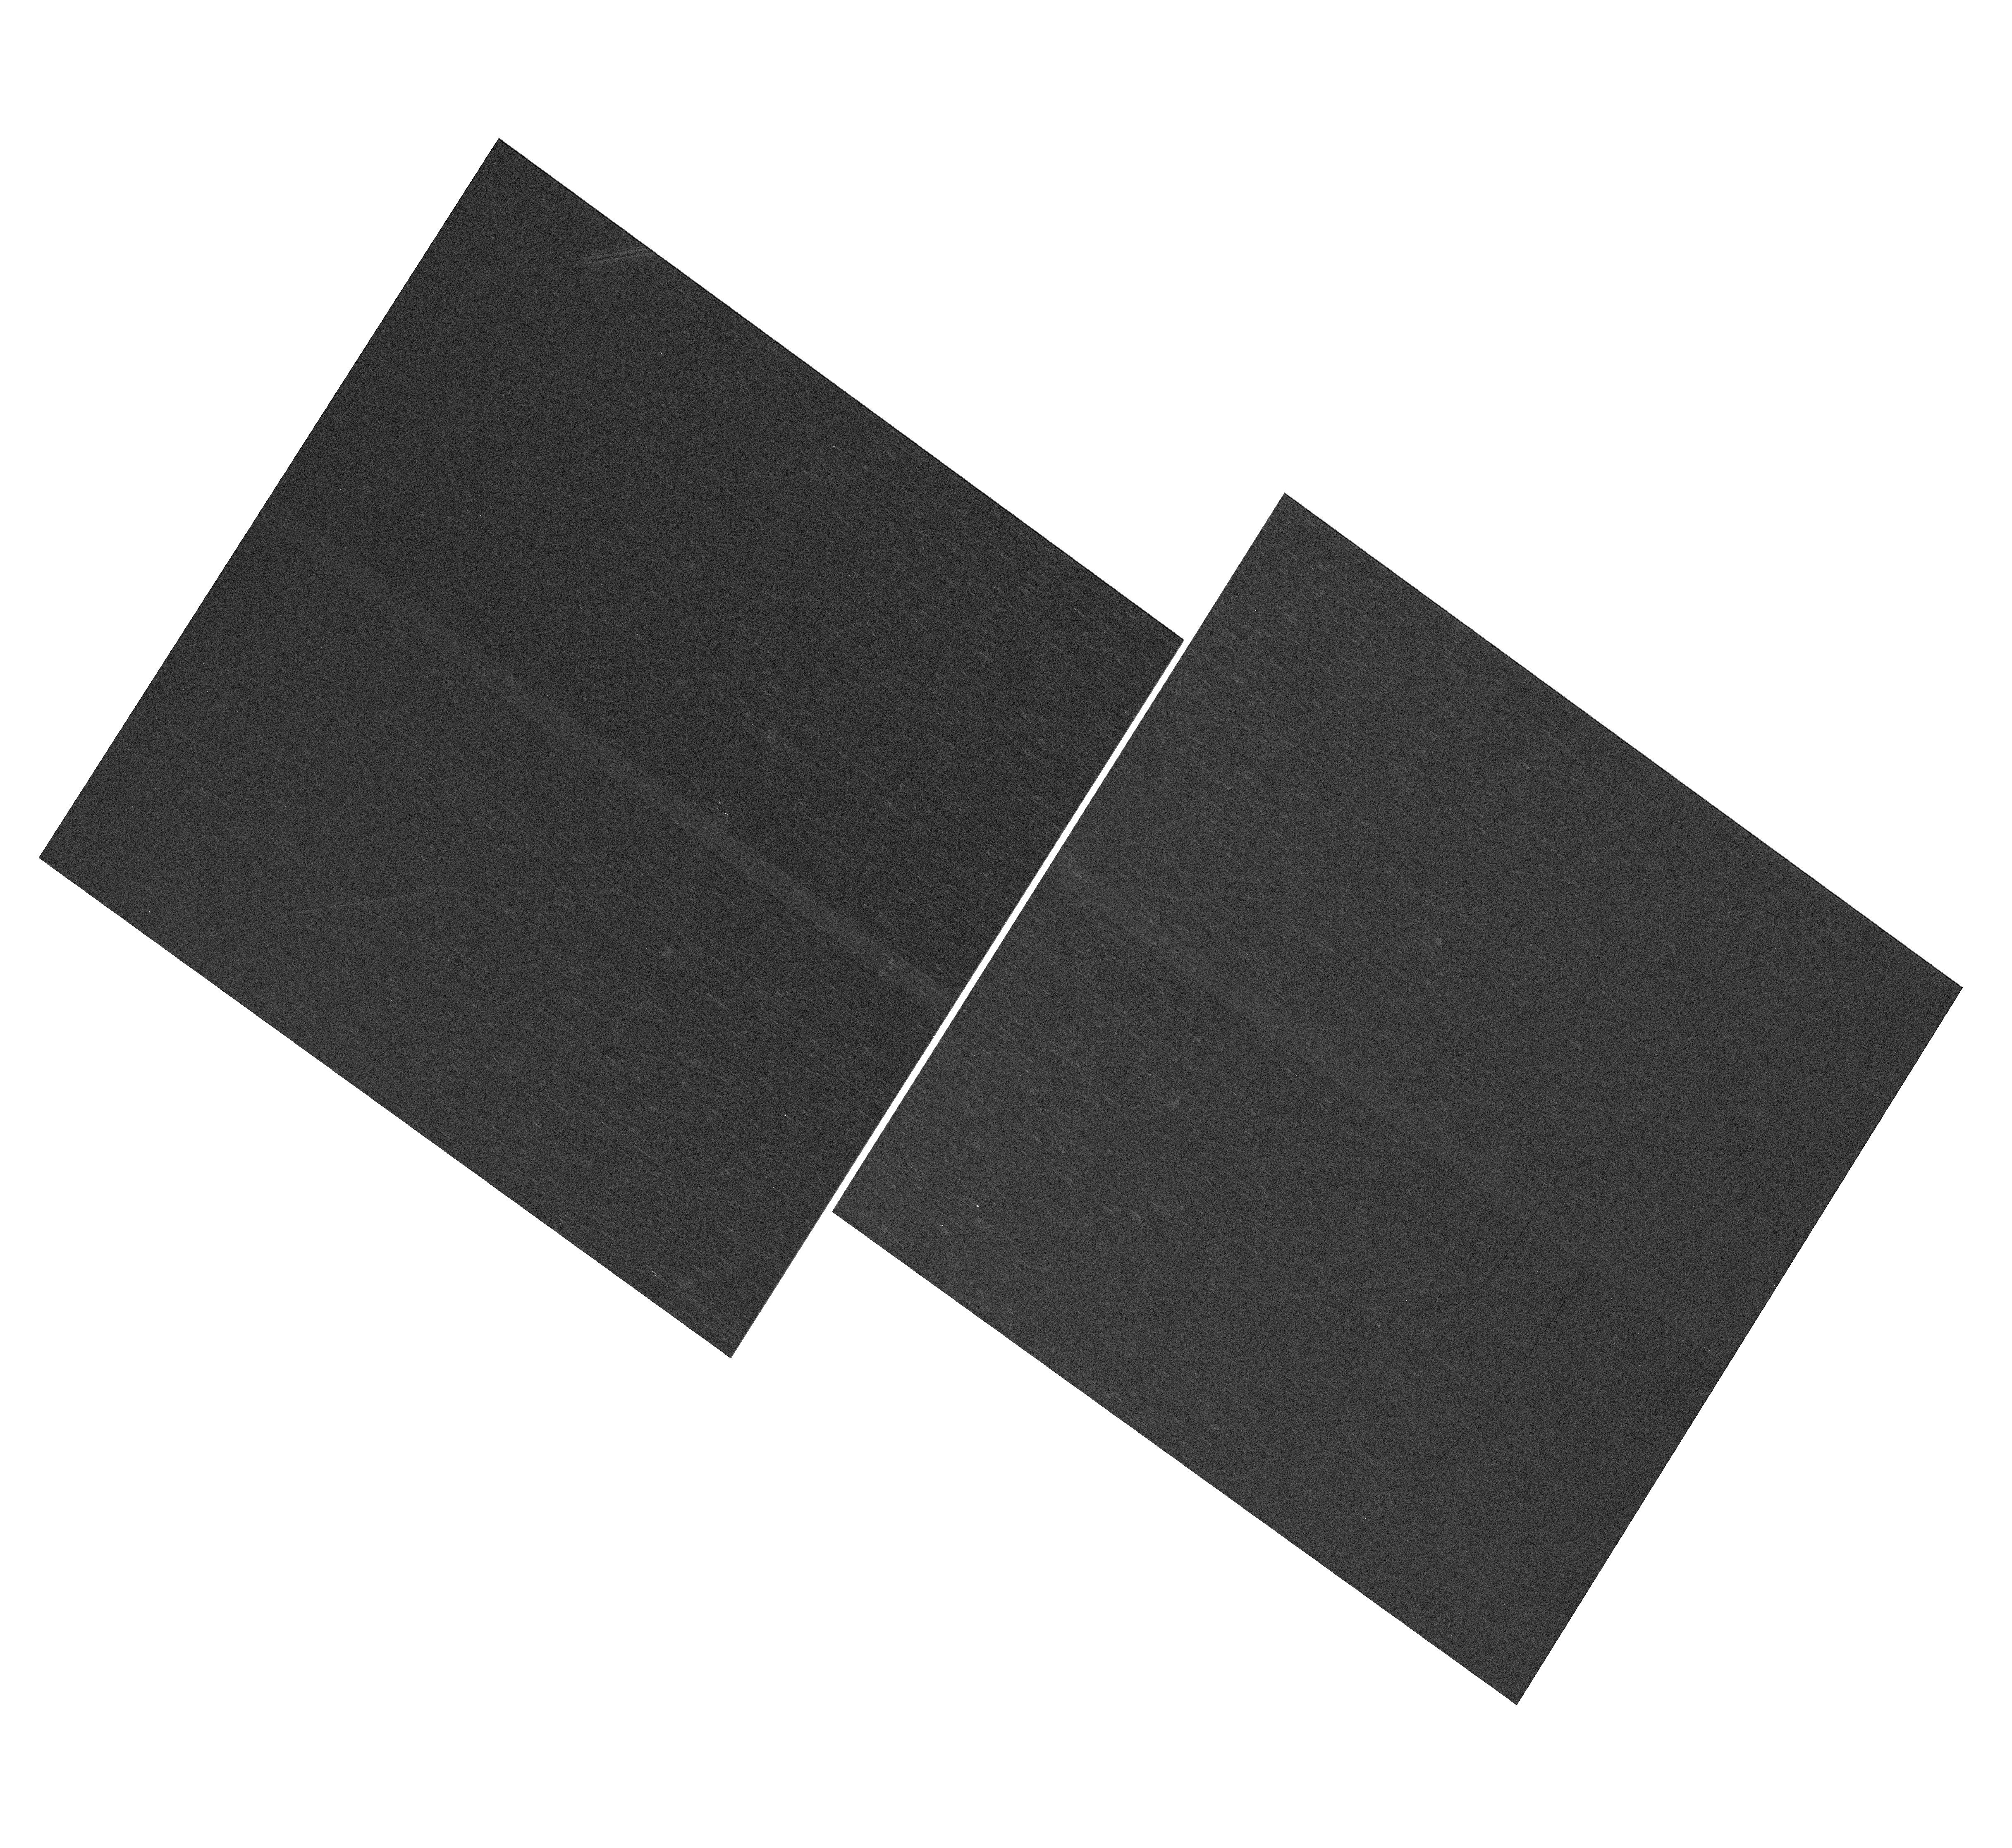
Target: NGC-188-73-SMN
Instrument: WFC3/UVIS
Filter: F410M
Exposure: 4 min
Observation ID: hst_13615_04_wfc3_uvis_f410m_ichl04

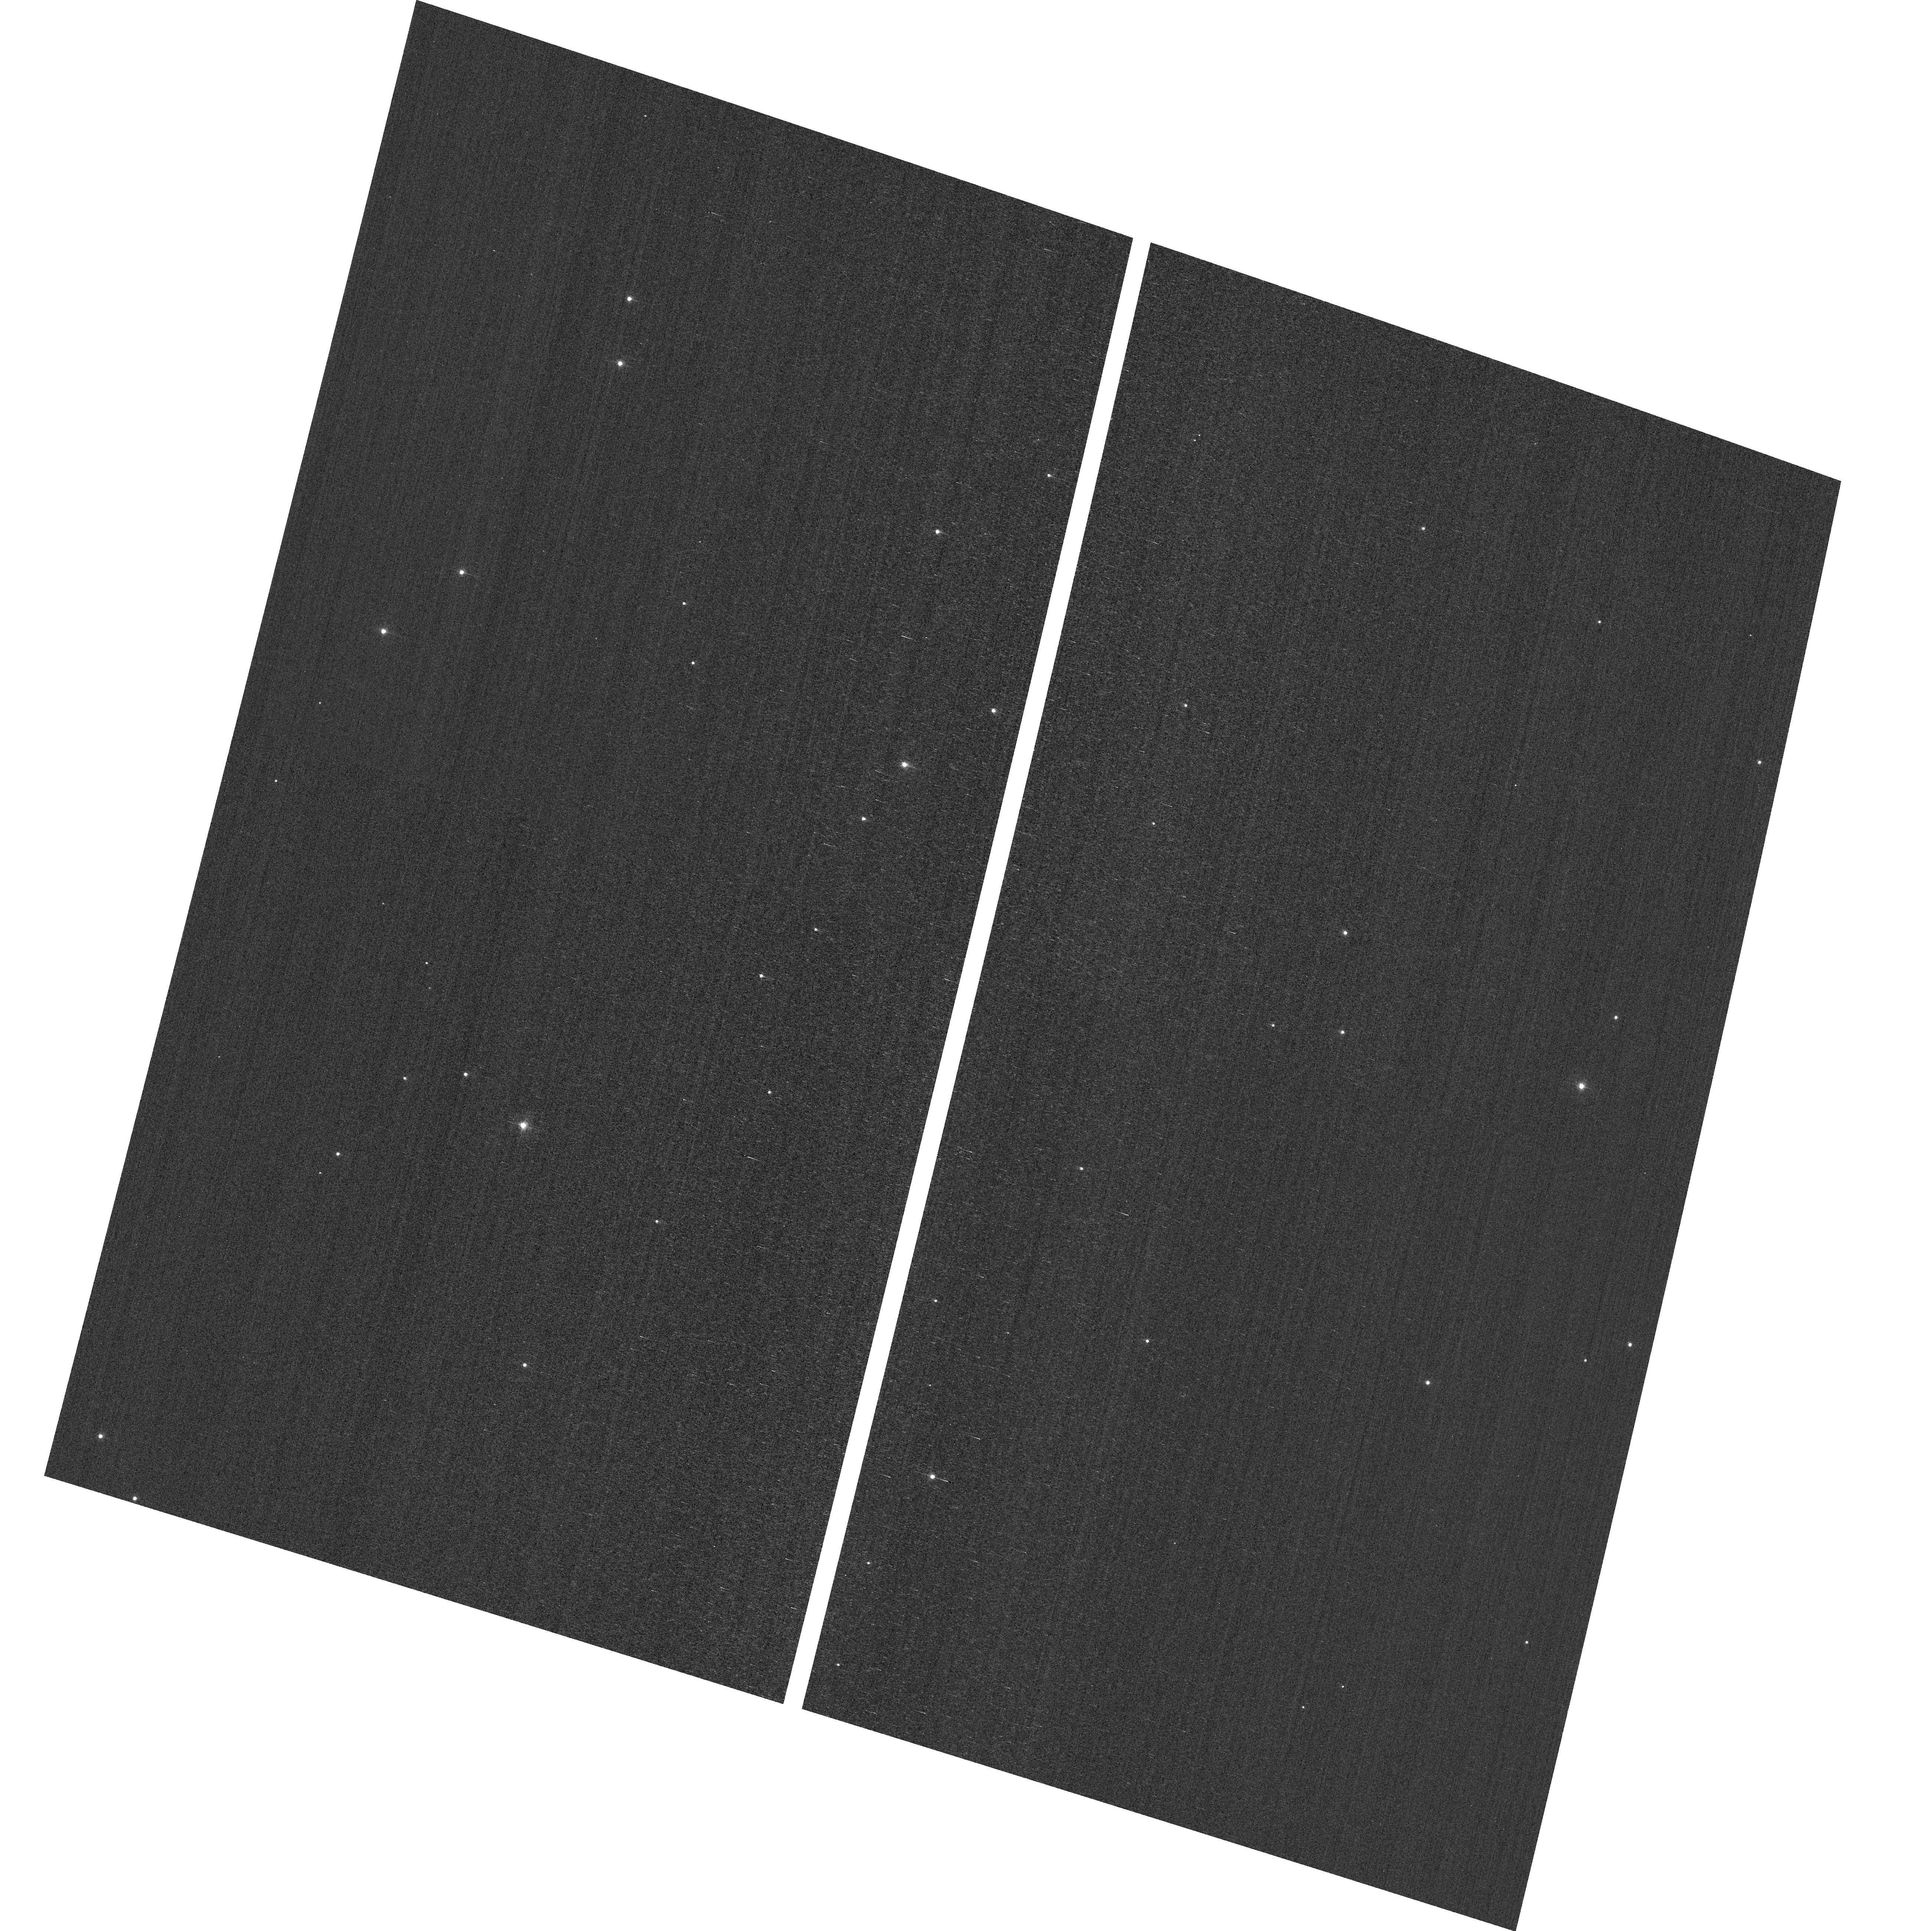
Target: field at RA 12.605°, Dec 85.215°
Instrument: ACS/WFC
Filter: F502N
Exposure: 3 min
Observation ID: hst_13615_07_acs_wfc_f502n_jchl07

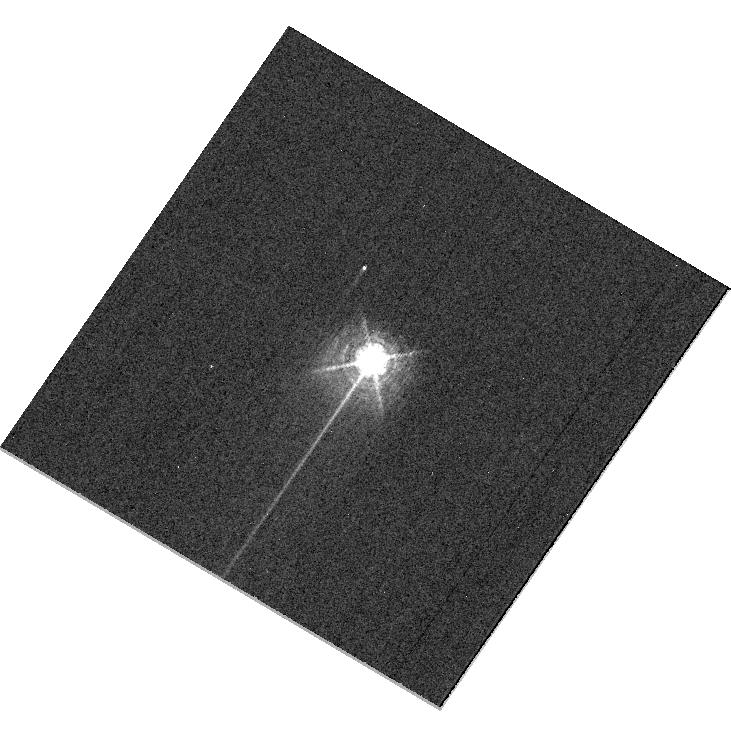
Target: HD160620
Instrument: WFC3/UVIS
Filter: F469N
Exposure: 6 min
Observation ID: hst_13615_05_wfc3_uvis_f469n_ichl05

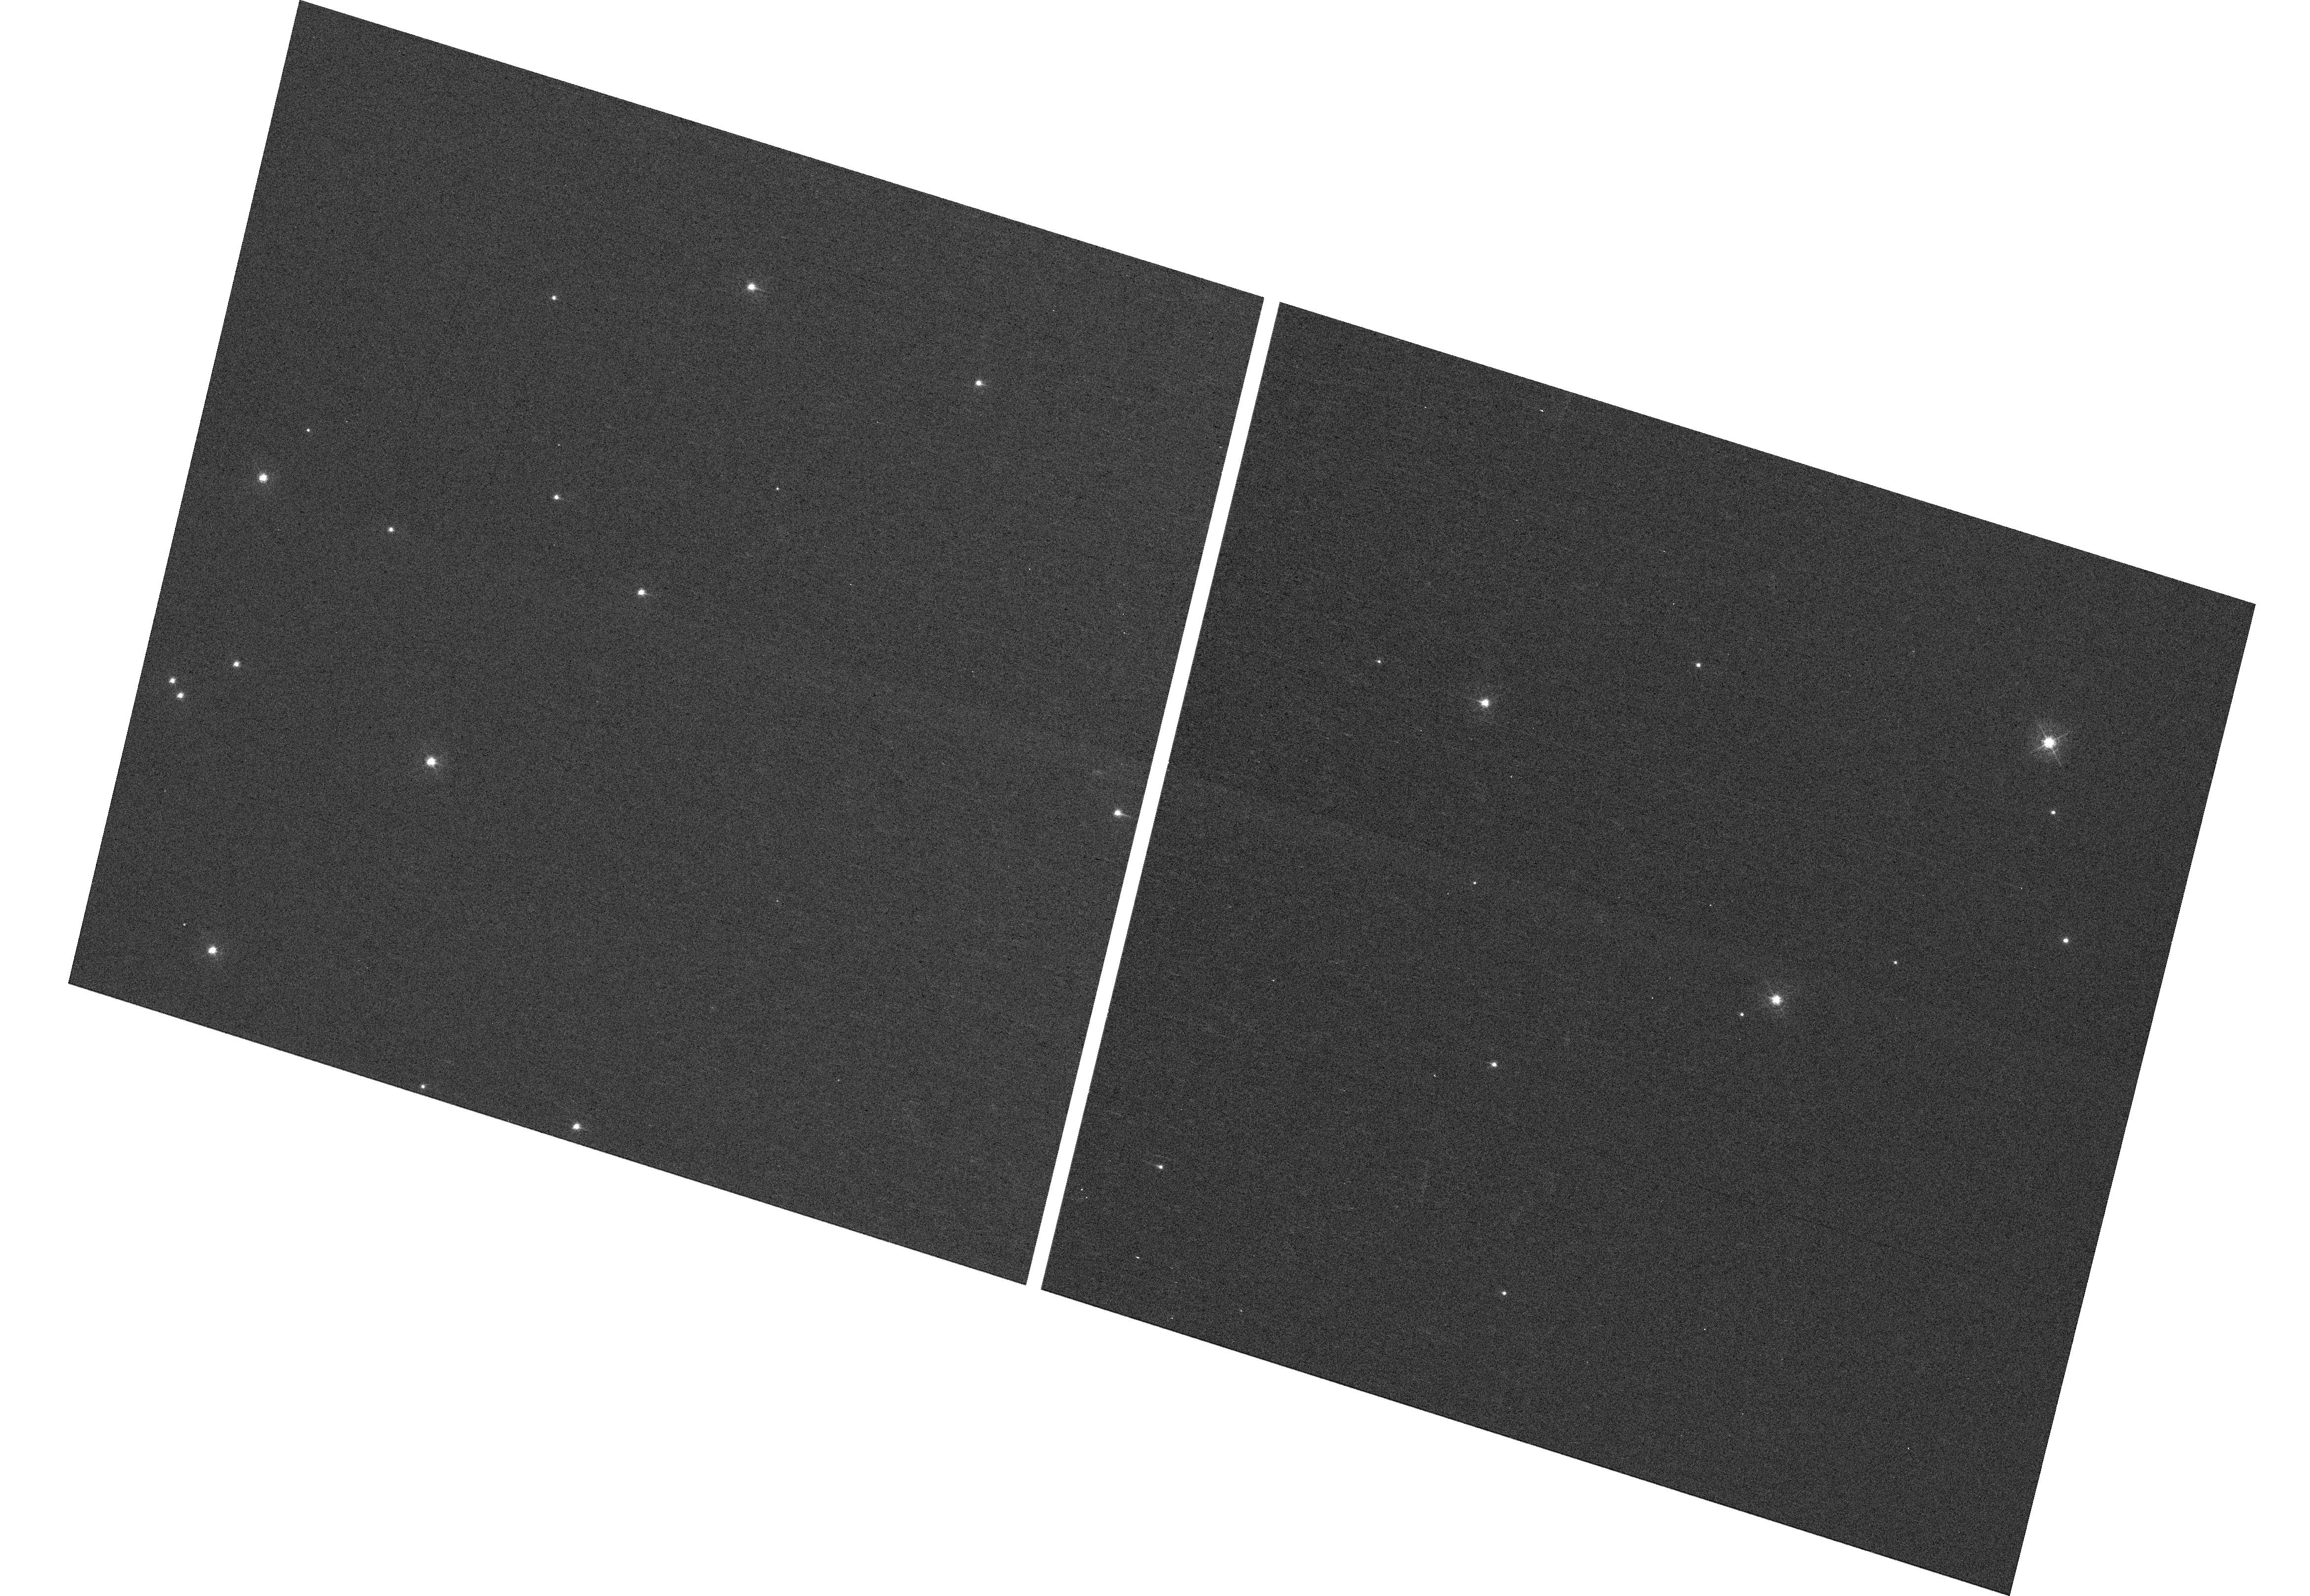
Target: NGC-188-73-SMN
Instrument: WFC3/UVIS
Filter: F410M
Exposure: 7 min
Observation ID: hst_13615_08_wfc3_uvis_f410m_ichl08

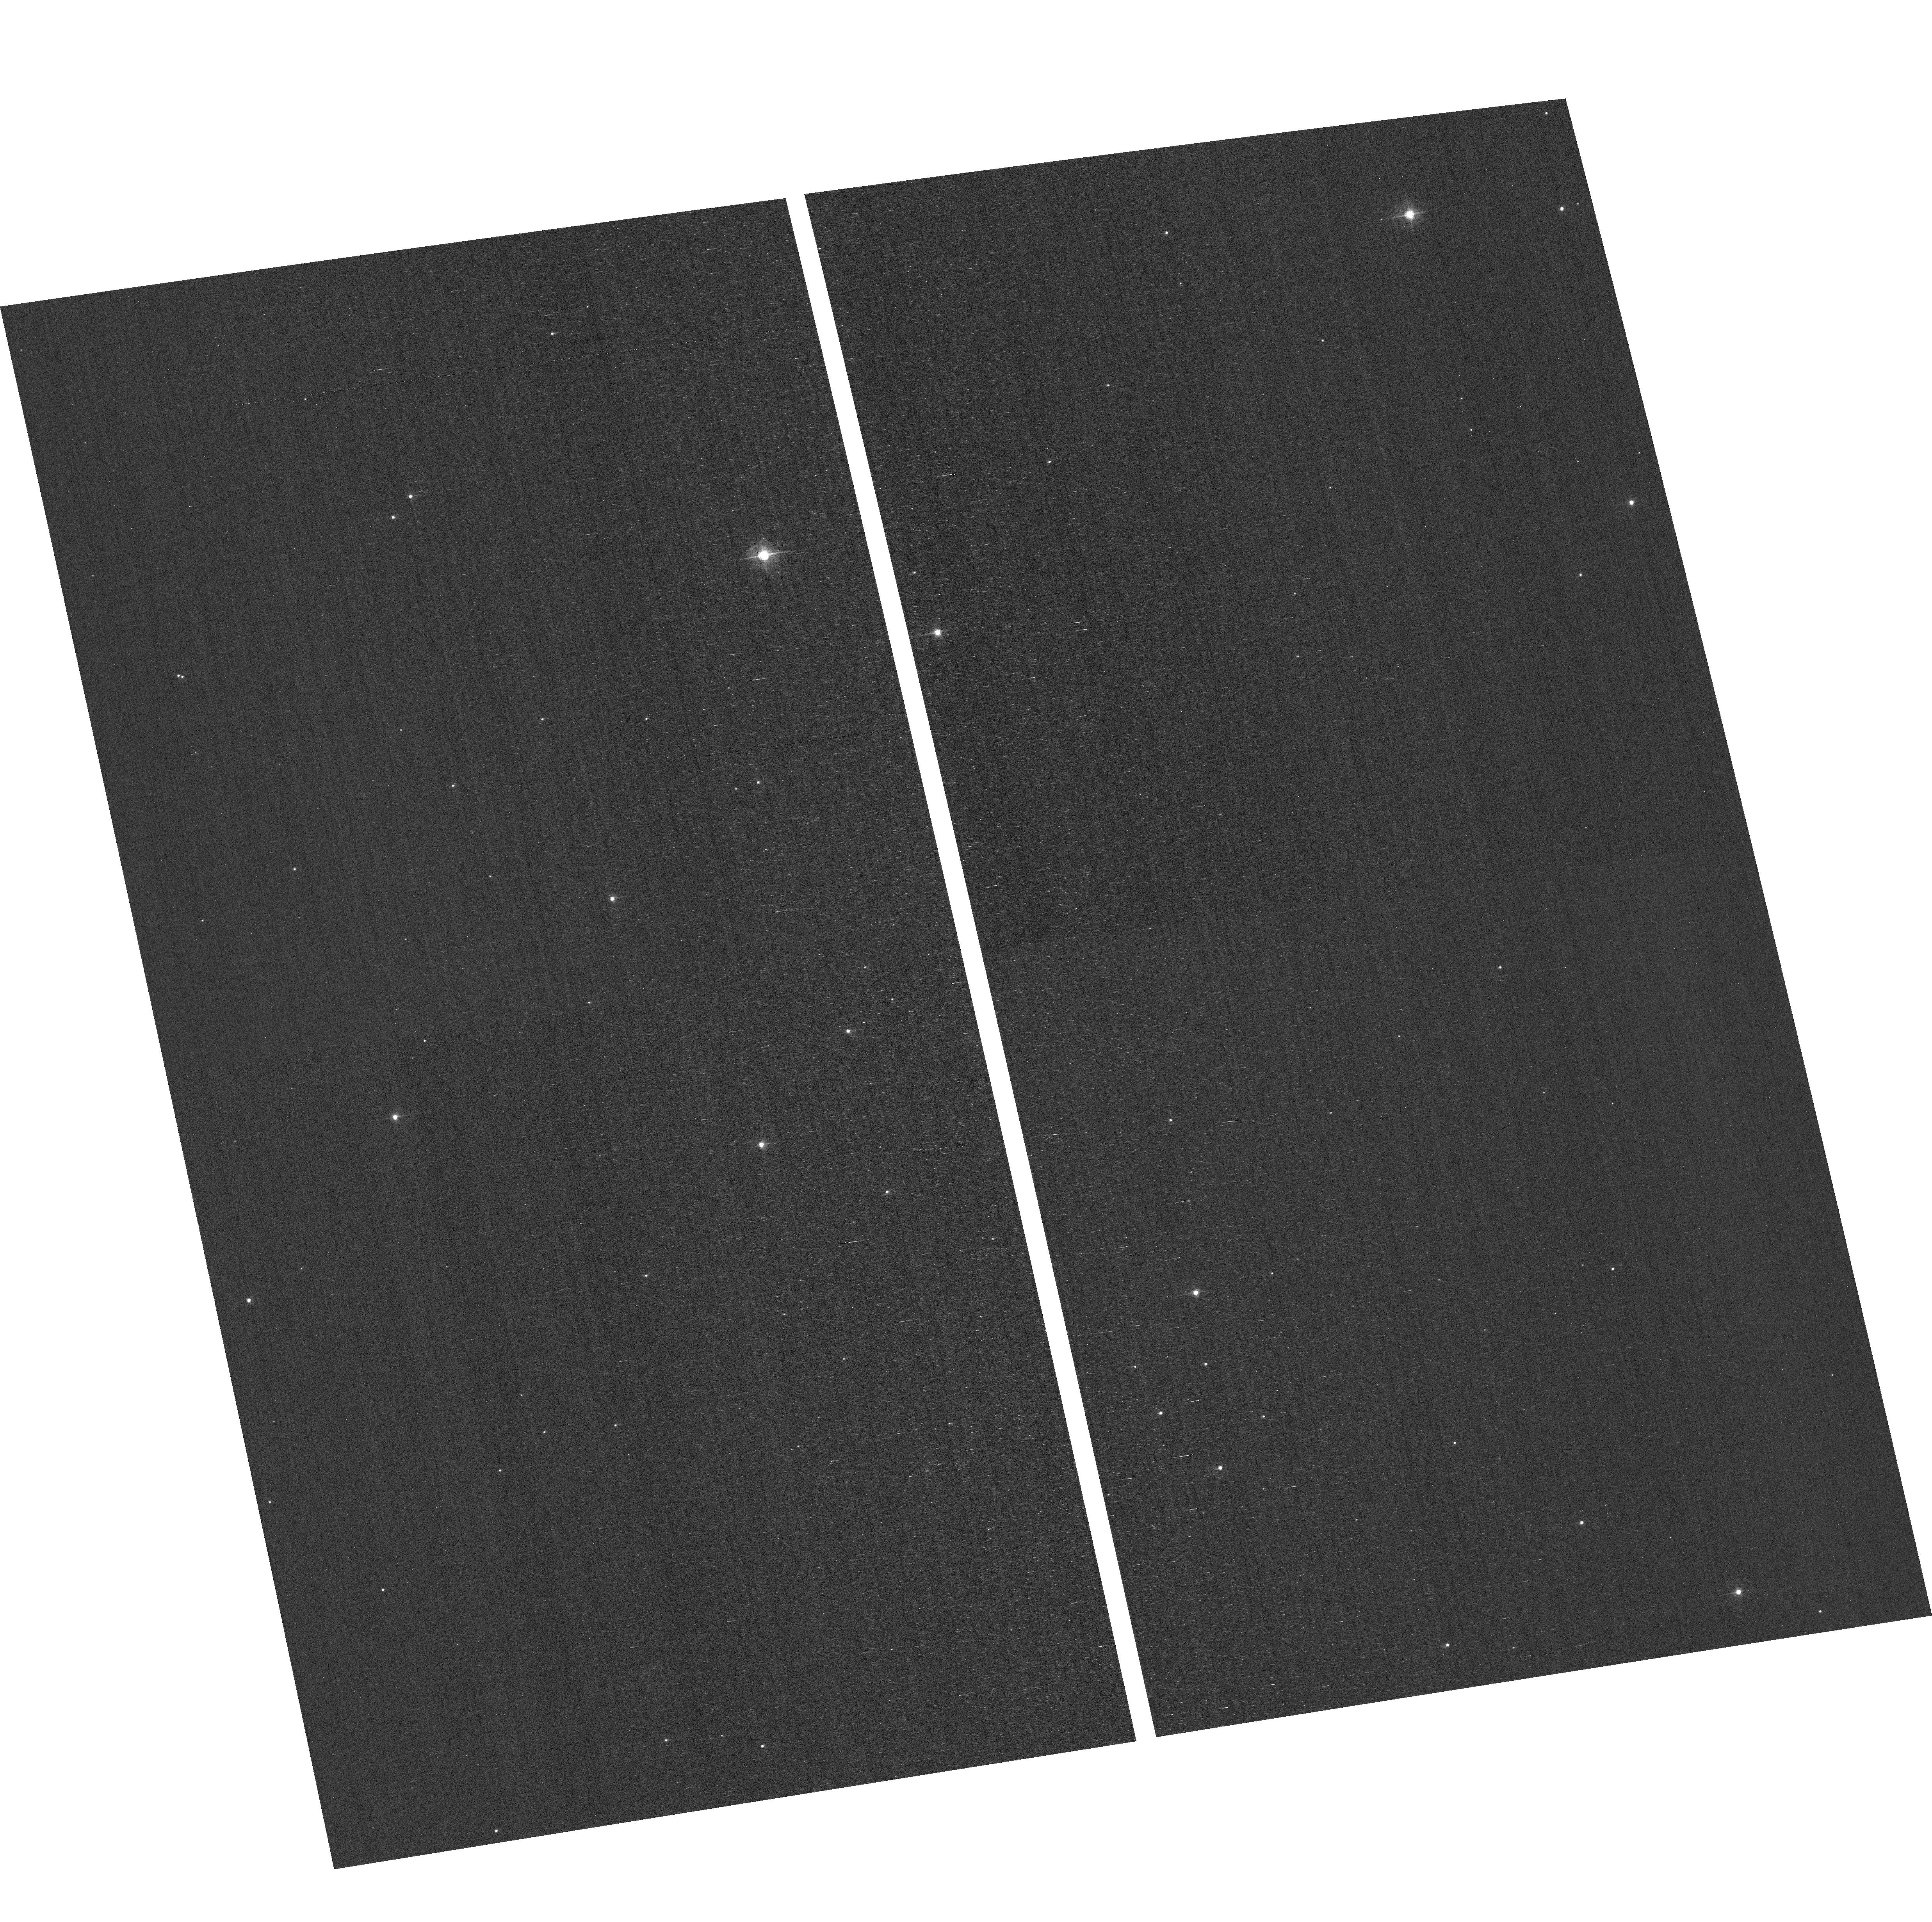
Target: field at RA 266.388°, Dec -61.741°
Instrument: ACS/WFC
Filter: F502N
Exposure: 6 min
Observation ID: hst_13615_05_acs_wfc_f502n_jchl05

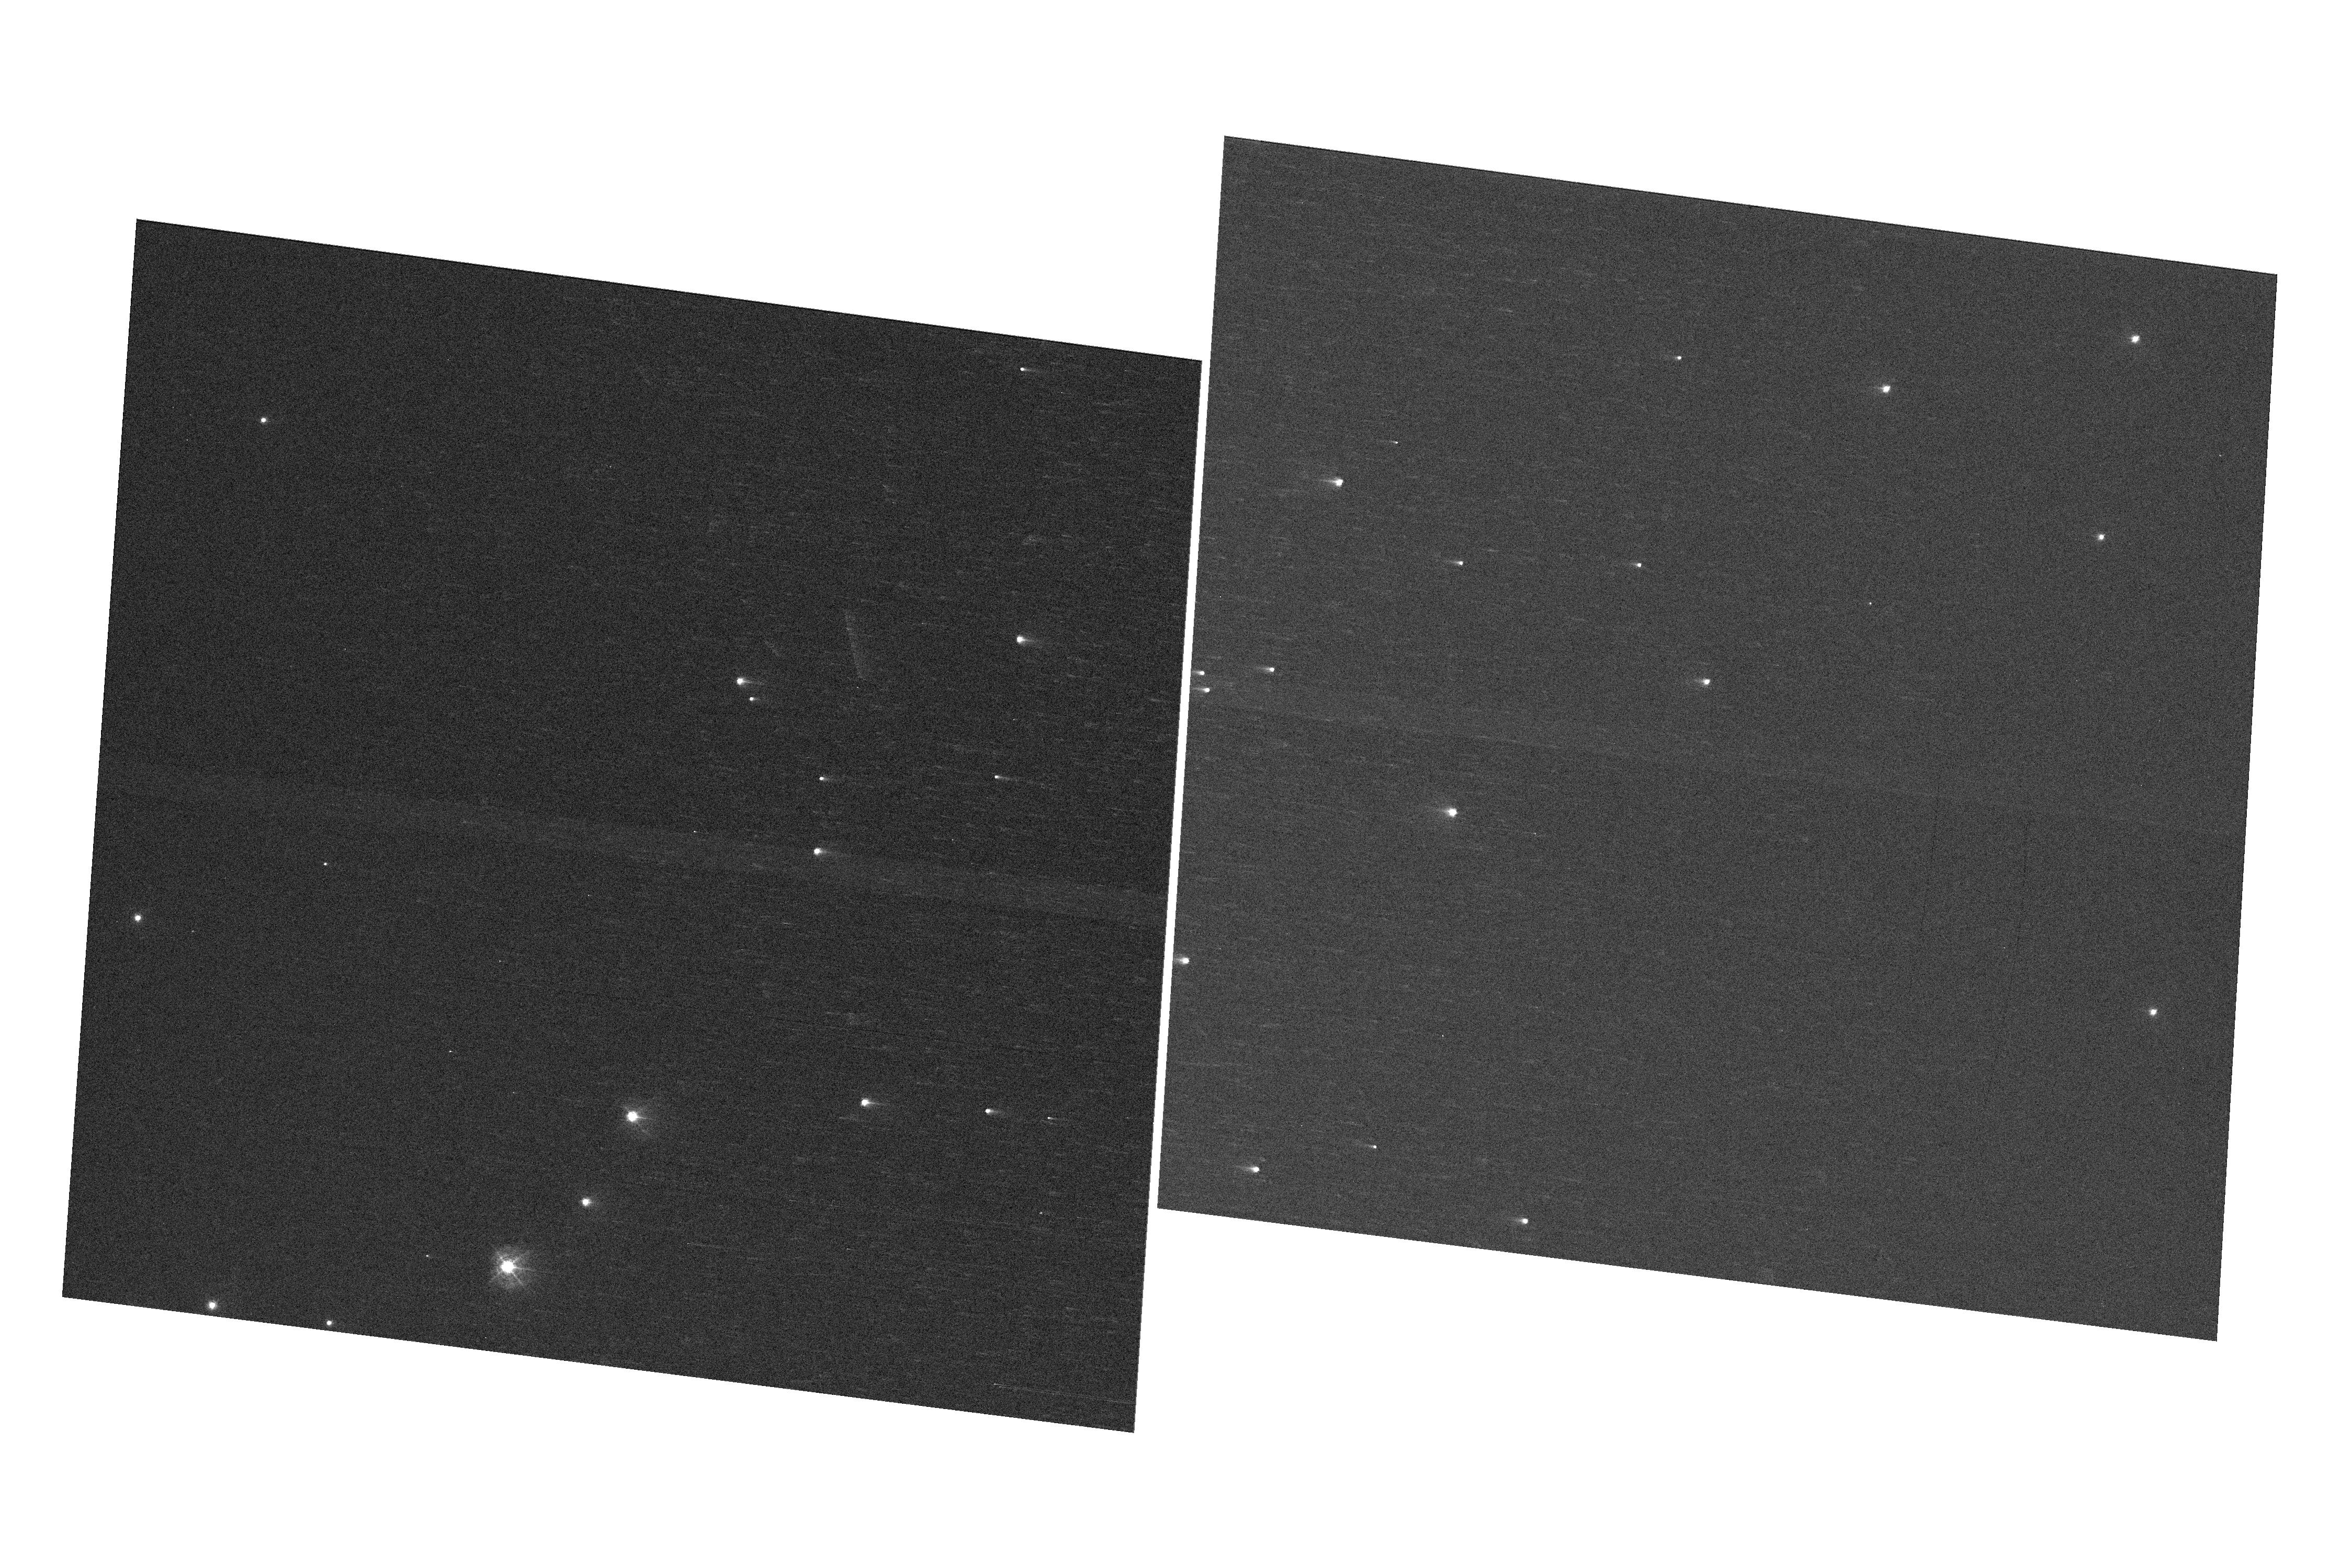
Target: NGC-188-73-SMN
Instrument: WFC3/UVIS
Filter: F410M
Exposure: 4 min
Observation ID: hst_13615_03_wfc3_uvis_f410m_ichl03

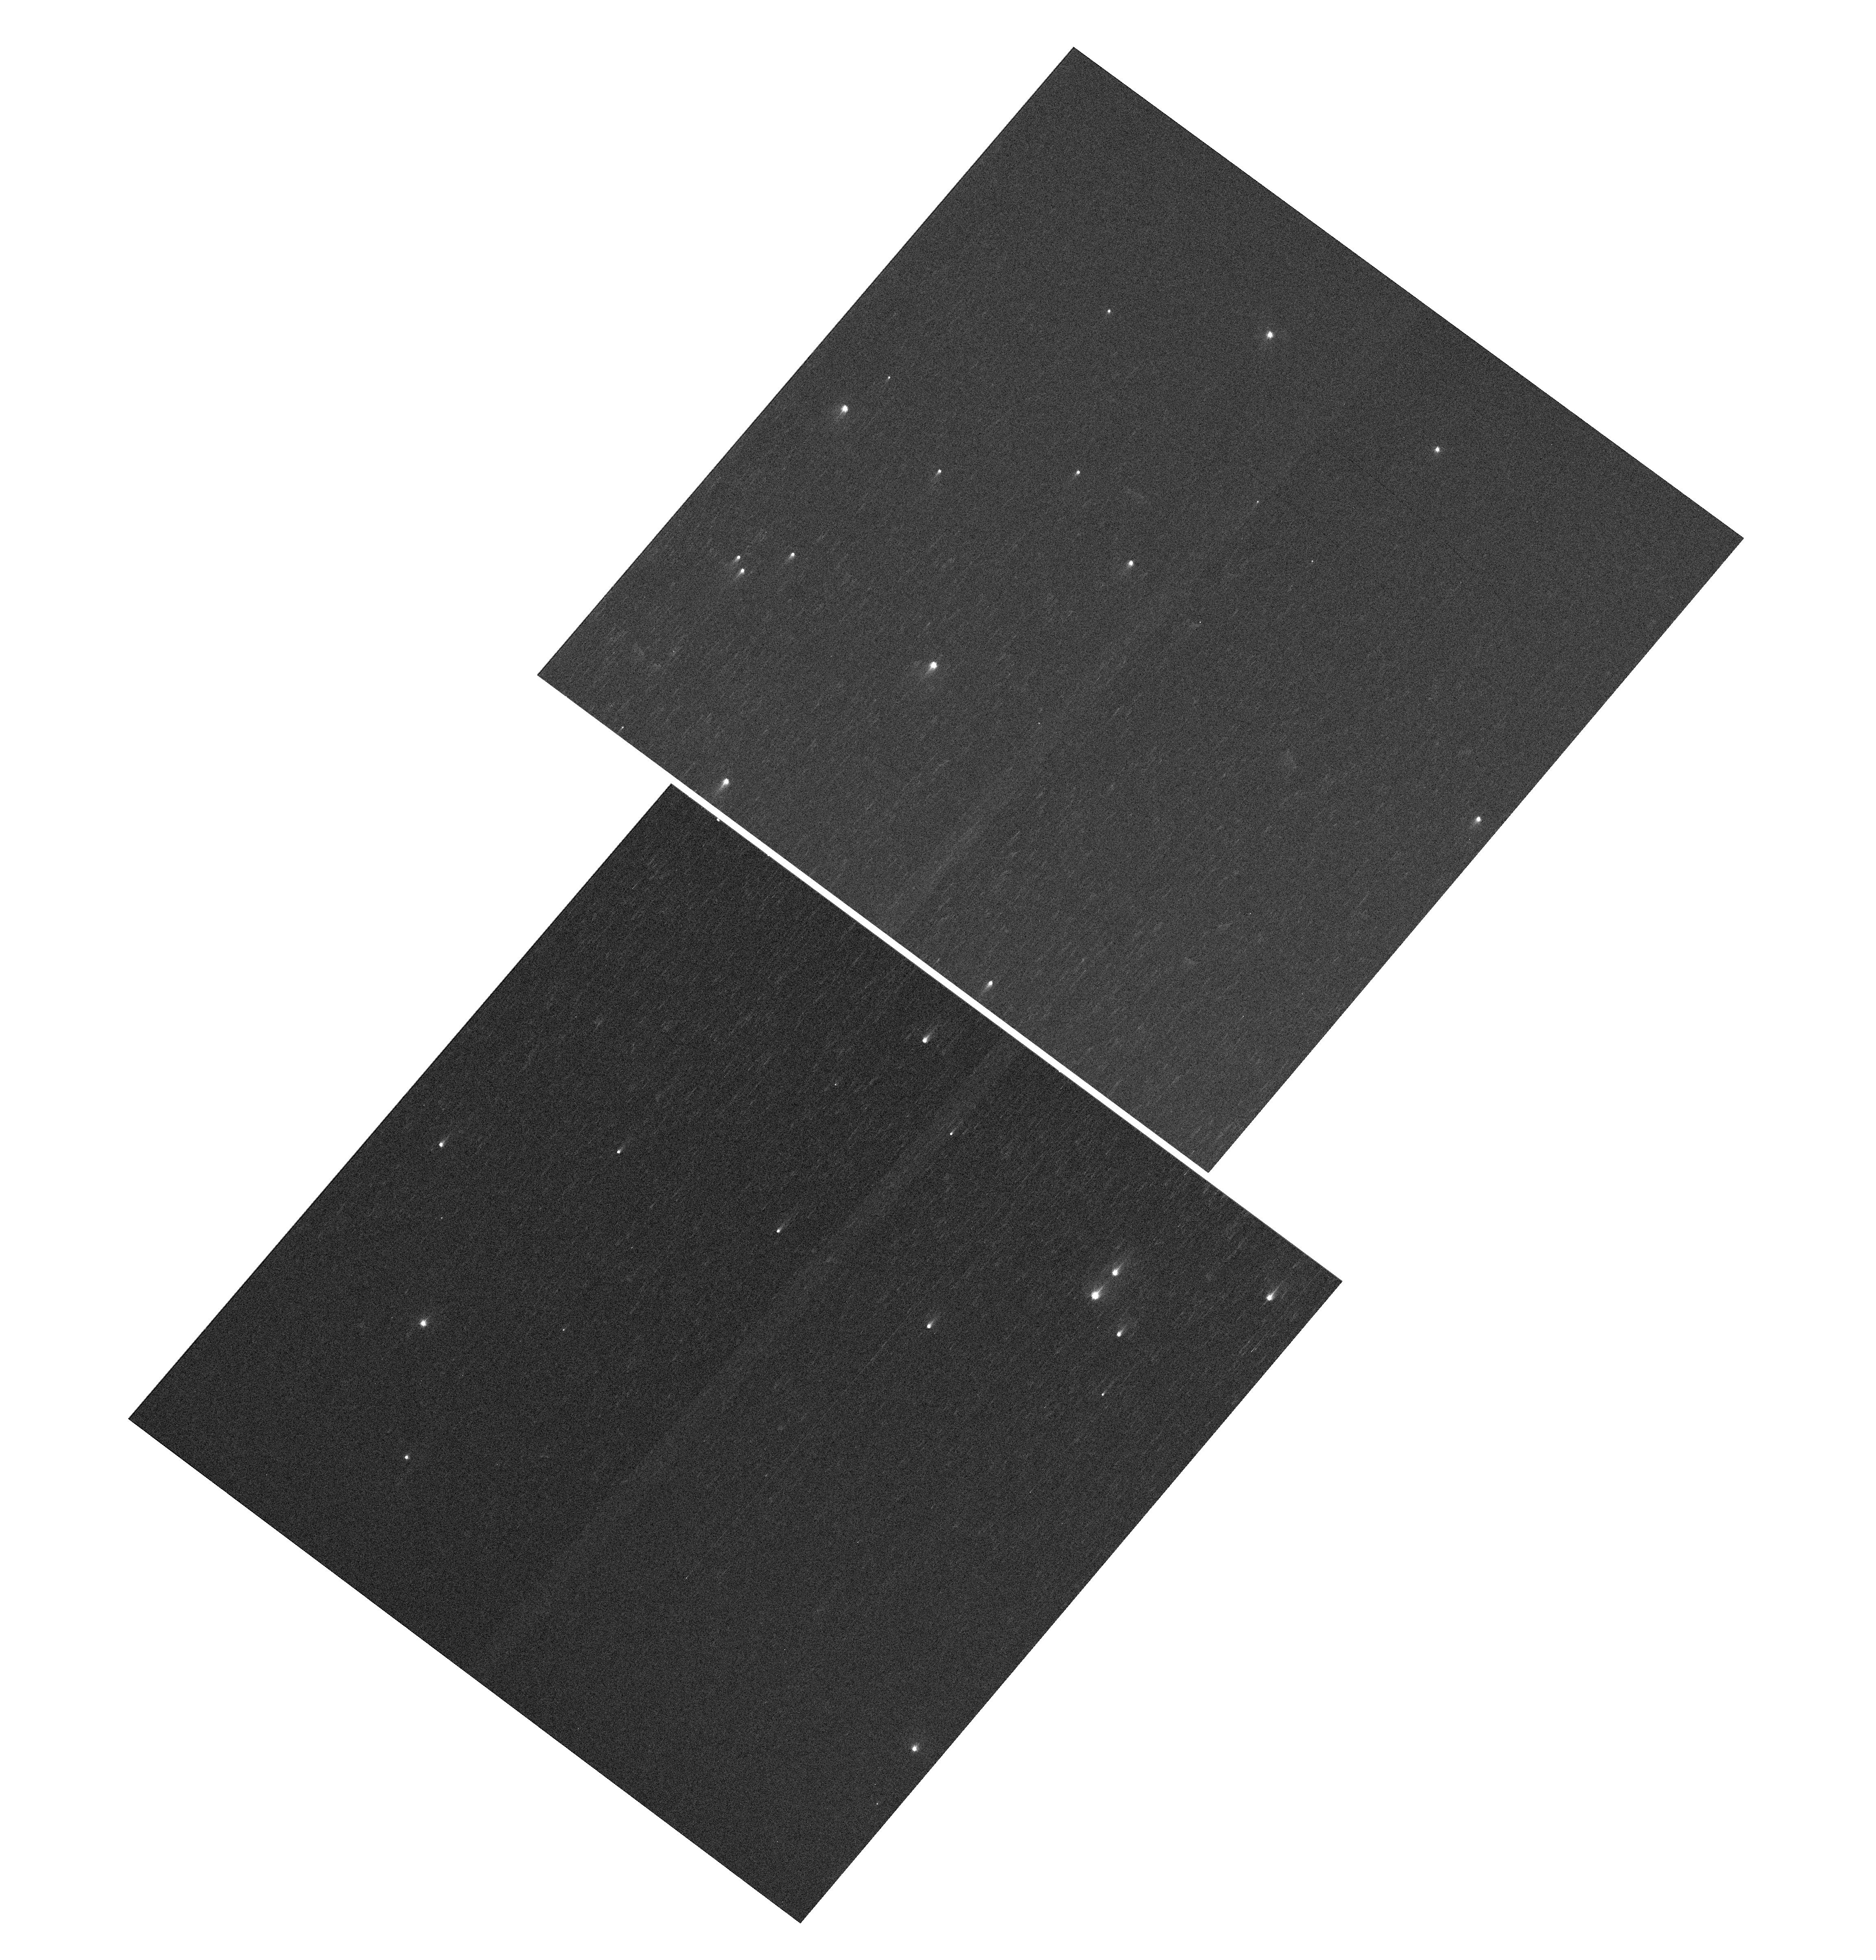
Target: NGC-188-73-SMN
Instrument: WFC3/UVIS
Filter: F410M
Exposure: 4 min
Observation ID: hst_13615_01_wfc3_uvis_f410m_ichl01

HST Cycle 21 Focus and Optical Monitor (PI: Cox, Colin)

This program is the Cycle 21 implementation of the HST Optical Monitoring Program. The 9 orbits comprising this proposal will utilize ACS (Wide Field channel) and WFC3 (UVIS channel) to observe stellar cluster members in parallel with multiple exposures over an orbit. Phase retrieval performed on the PSF in each image will be used to measure primarily focus, with the ability to explore apparent coma, astigmatism, and third order spherical changes in WFC3. The goals of this program are to: 1.) monitor the overall OTA focal length for the purposes of maintaining focus within science tolerances. 2.) gain experience with the relative effectiveness of phase retrieval on WFC3/UVIS PSFs. 3.) determine focus offset between the imagers and identify any SI-specific focus behavior and dependencies. If need is determined, future visits will be modified to interleave WFC3/IR channel and STIS/CCD focii measurements.